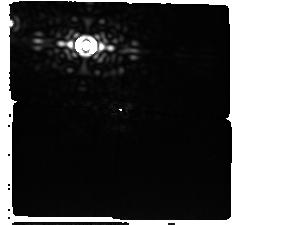
Target: AlphaCen-Offset-StarG0
Instrument: MIRI/CORON
Filter: F1550C+4QPM_1550
Exposure: 2.6 h
Observation ID: jw06797-c1003_t003_miri_f1550c-mask1550

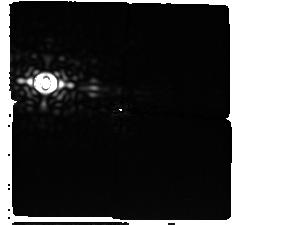
Target: AlphaCen-Offset-StarG0
Instrument: MIRI/CORON
Filter: F1550C+4QPM_1550
Exposure: 2.6 h
Observation ID: jw06797-c1004_t003_miri_f1550c-mask1550

Confirming the presence of a gas giant planet orbiting a nearby solar-type star (PI: Beichman, Charles A.)

JWST Cycle 3 observations have detected a promising candidate gas giant planet orbiting a nearby solar-type star. Observed with the MIRI F1550C coronagraphic mask, the object is at a separation of ~1.5". Director's Discretionary Time is necessary to take advantage of the next window of observability in Cycle 3 between mid-February and early-May 2025 to provide definitive astrometric confirmation of the source as either a static background object or a gravitationally bound companion, to increase the S/N of the point source detection from ~7 to >10, and to deliver a critical new data point for orbit determination that will facilitate rapid community follow-up observations.